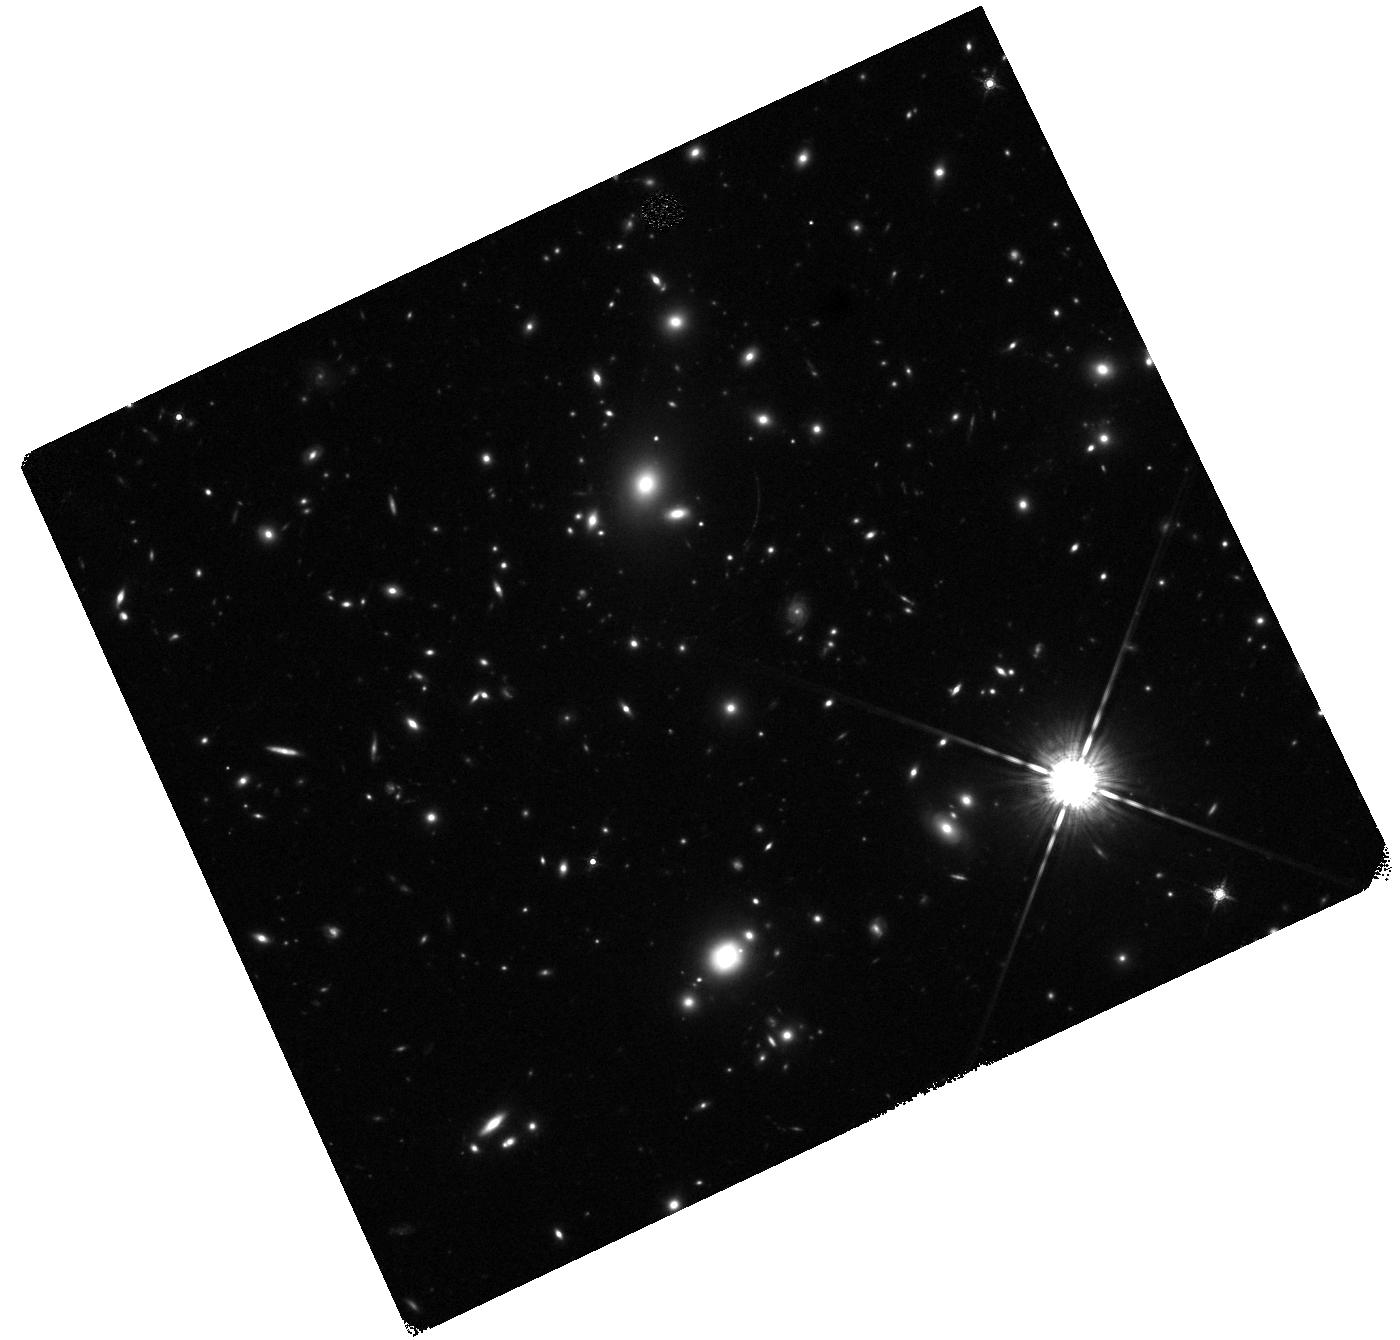
Target: LAEJ1414+5446. Instrument: WFC3/IR. Filter: F160W. Exposure: 23 min. Observation ID: hst_13762_a1_wfc3_ir_f160w_icmqa1

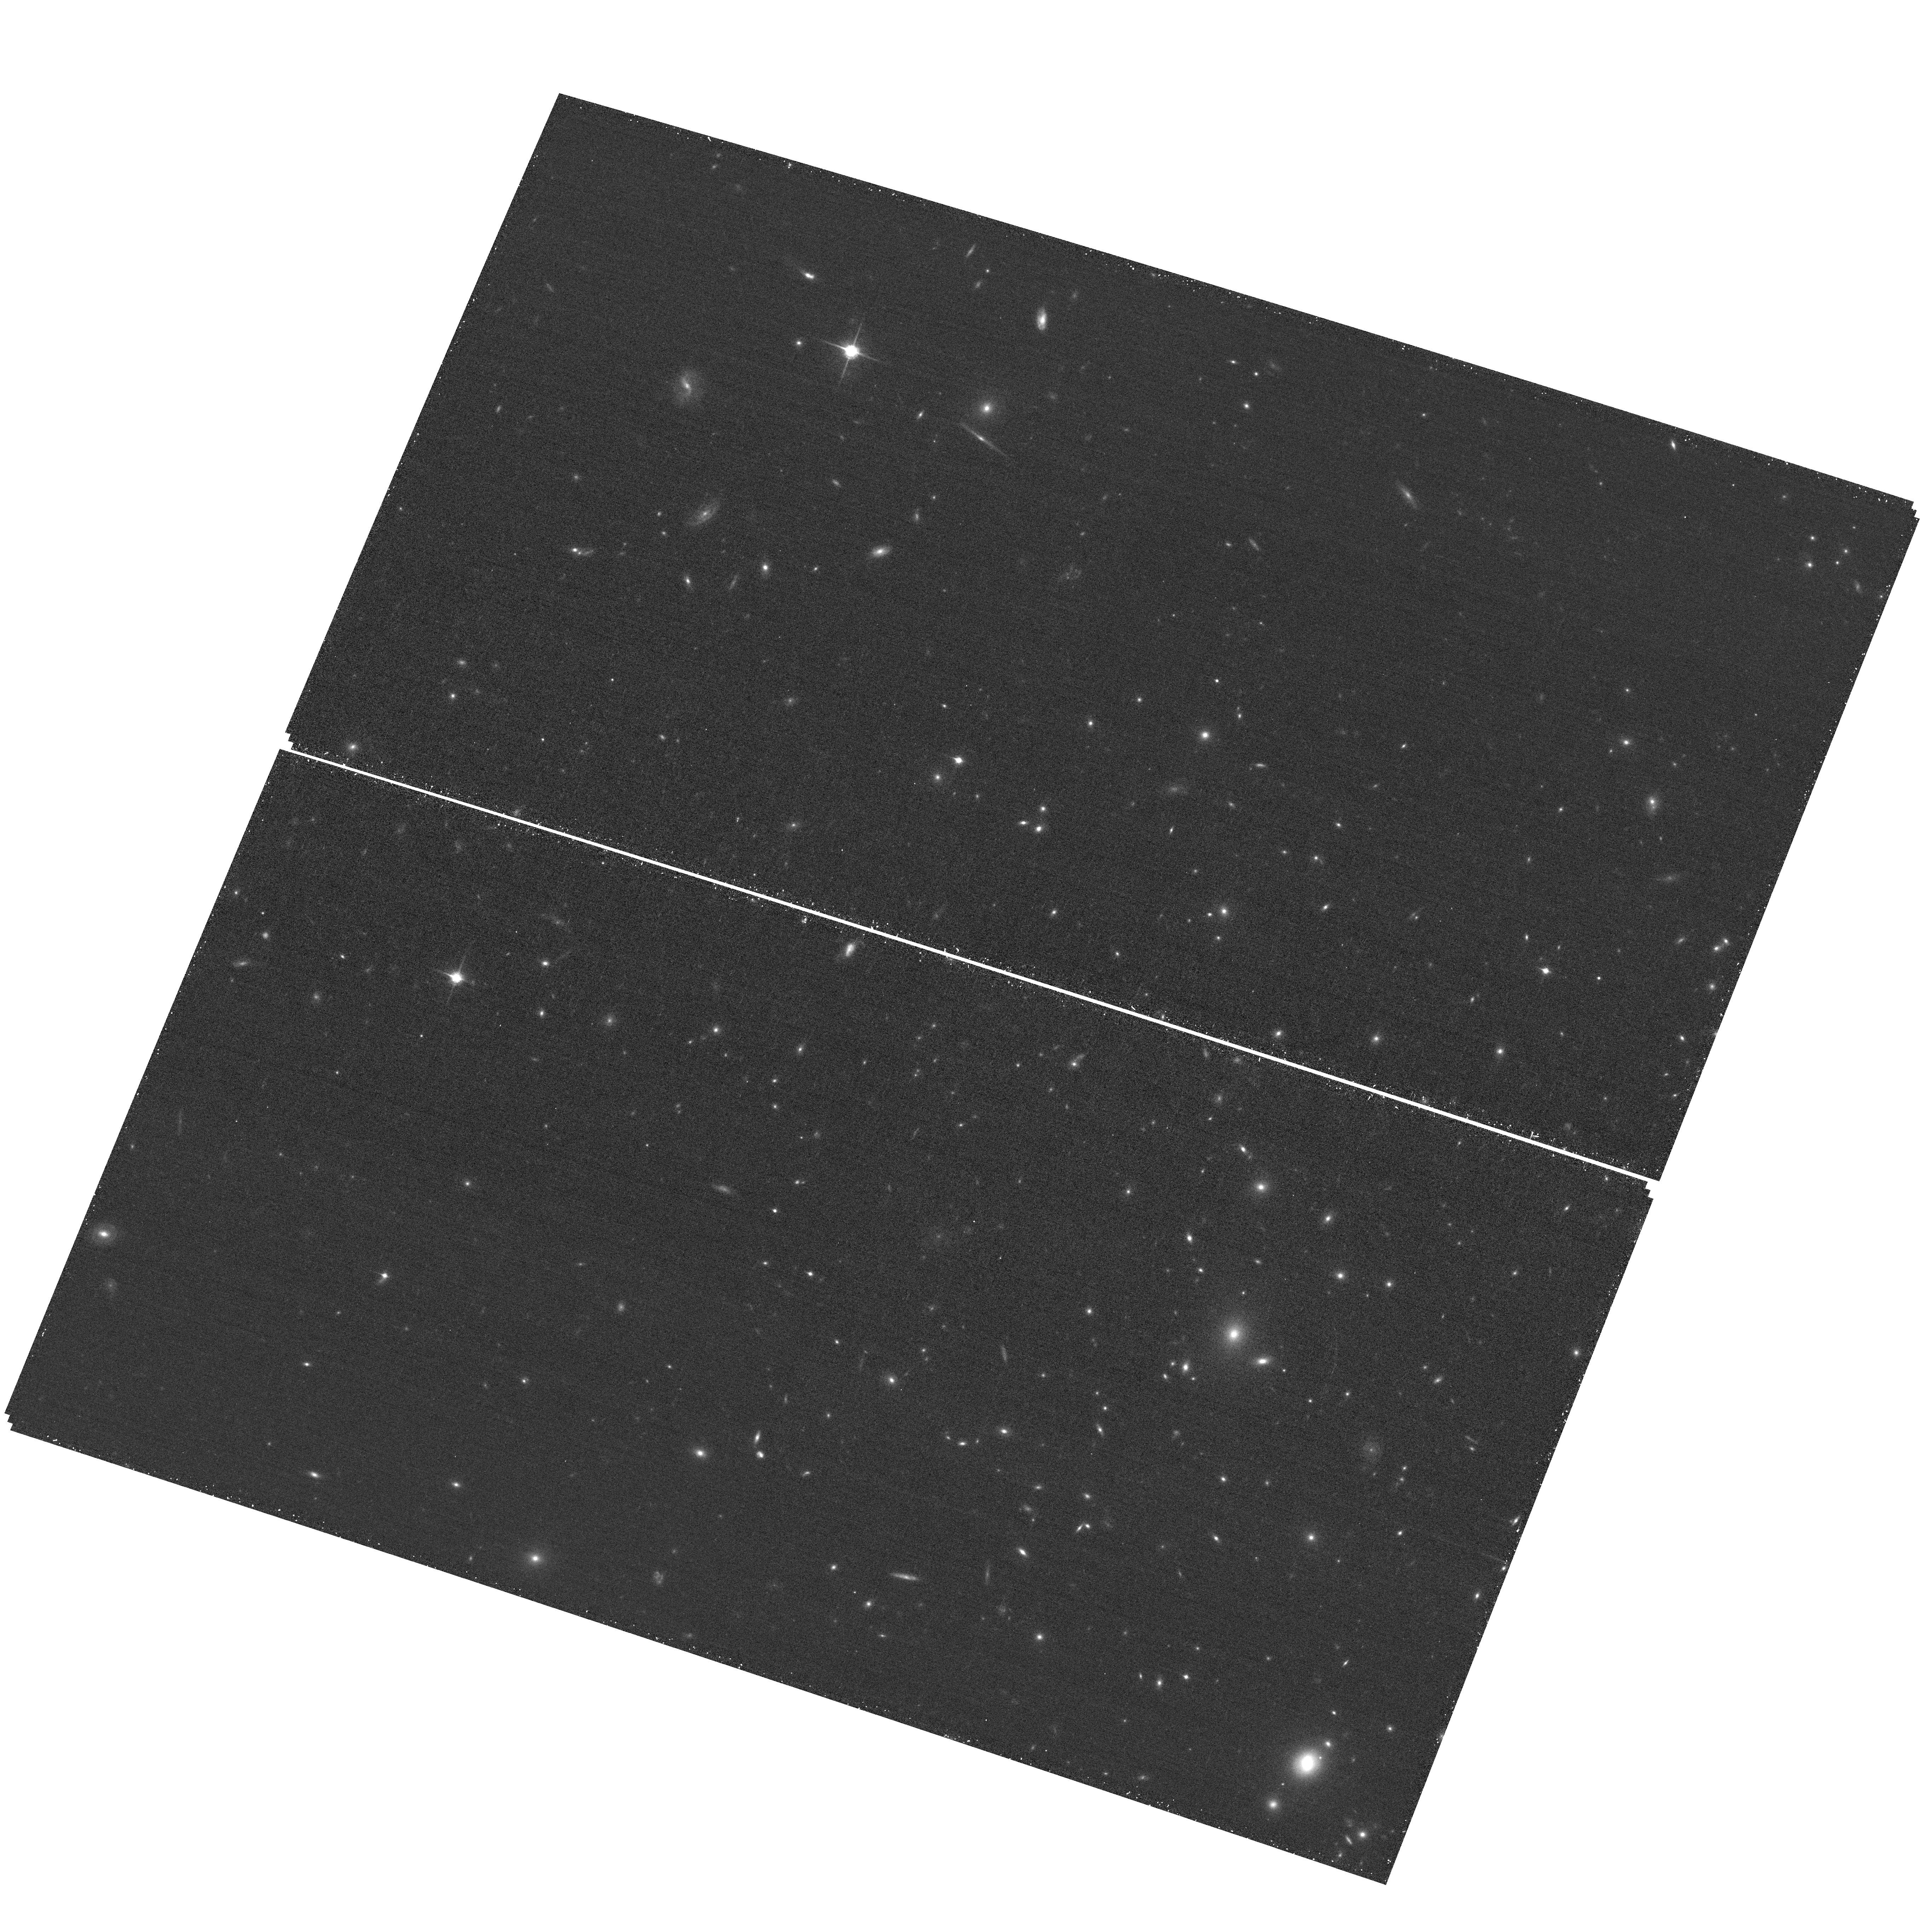
Target: LAEJ1414+5446. Instrument: ACS/WFC. Filter: F850LP. Exposure: 17 min. Observation ID: hst_13762_01_acs_wfc_f850lp_jcmq01

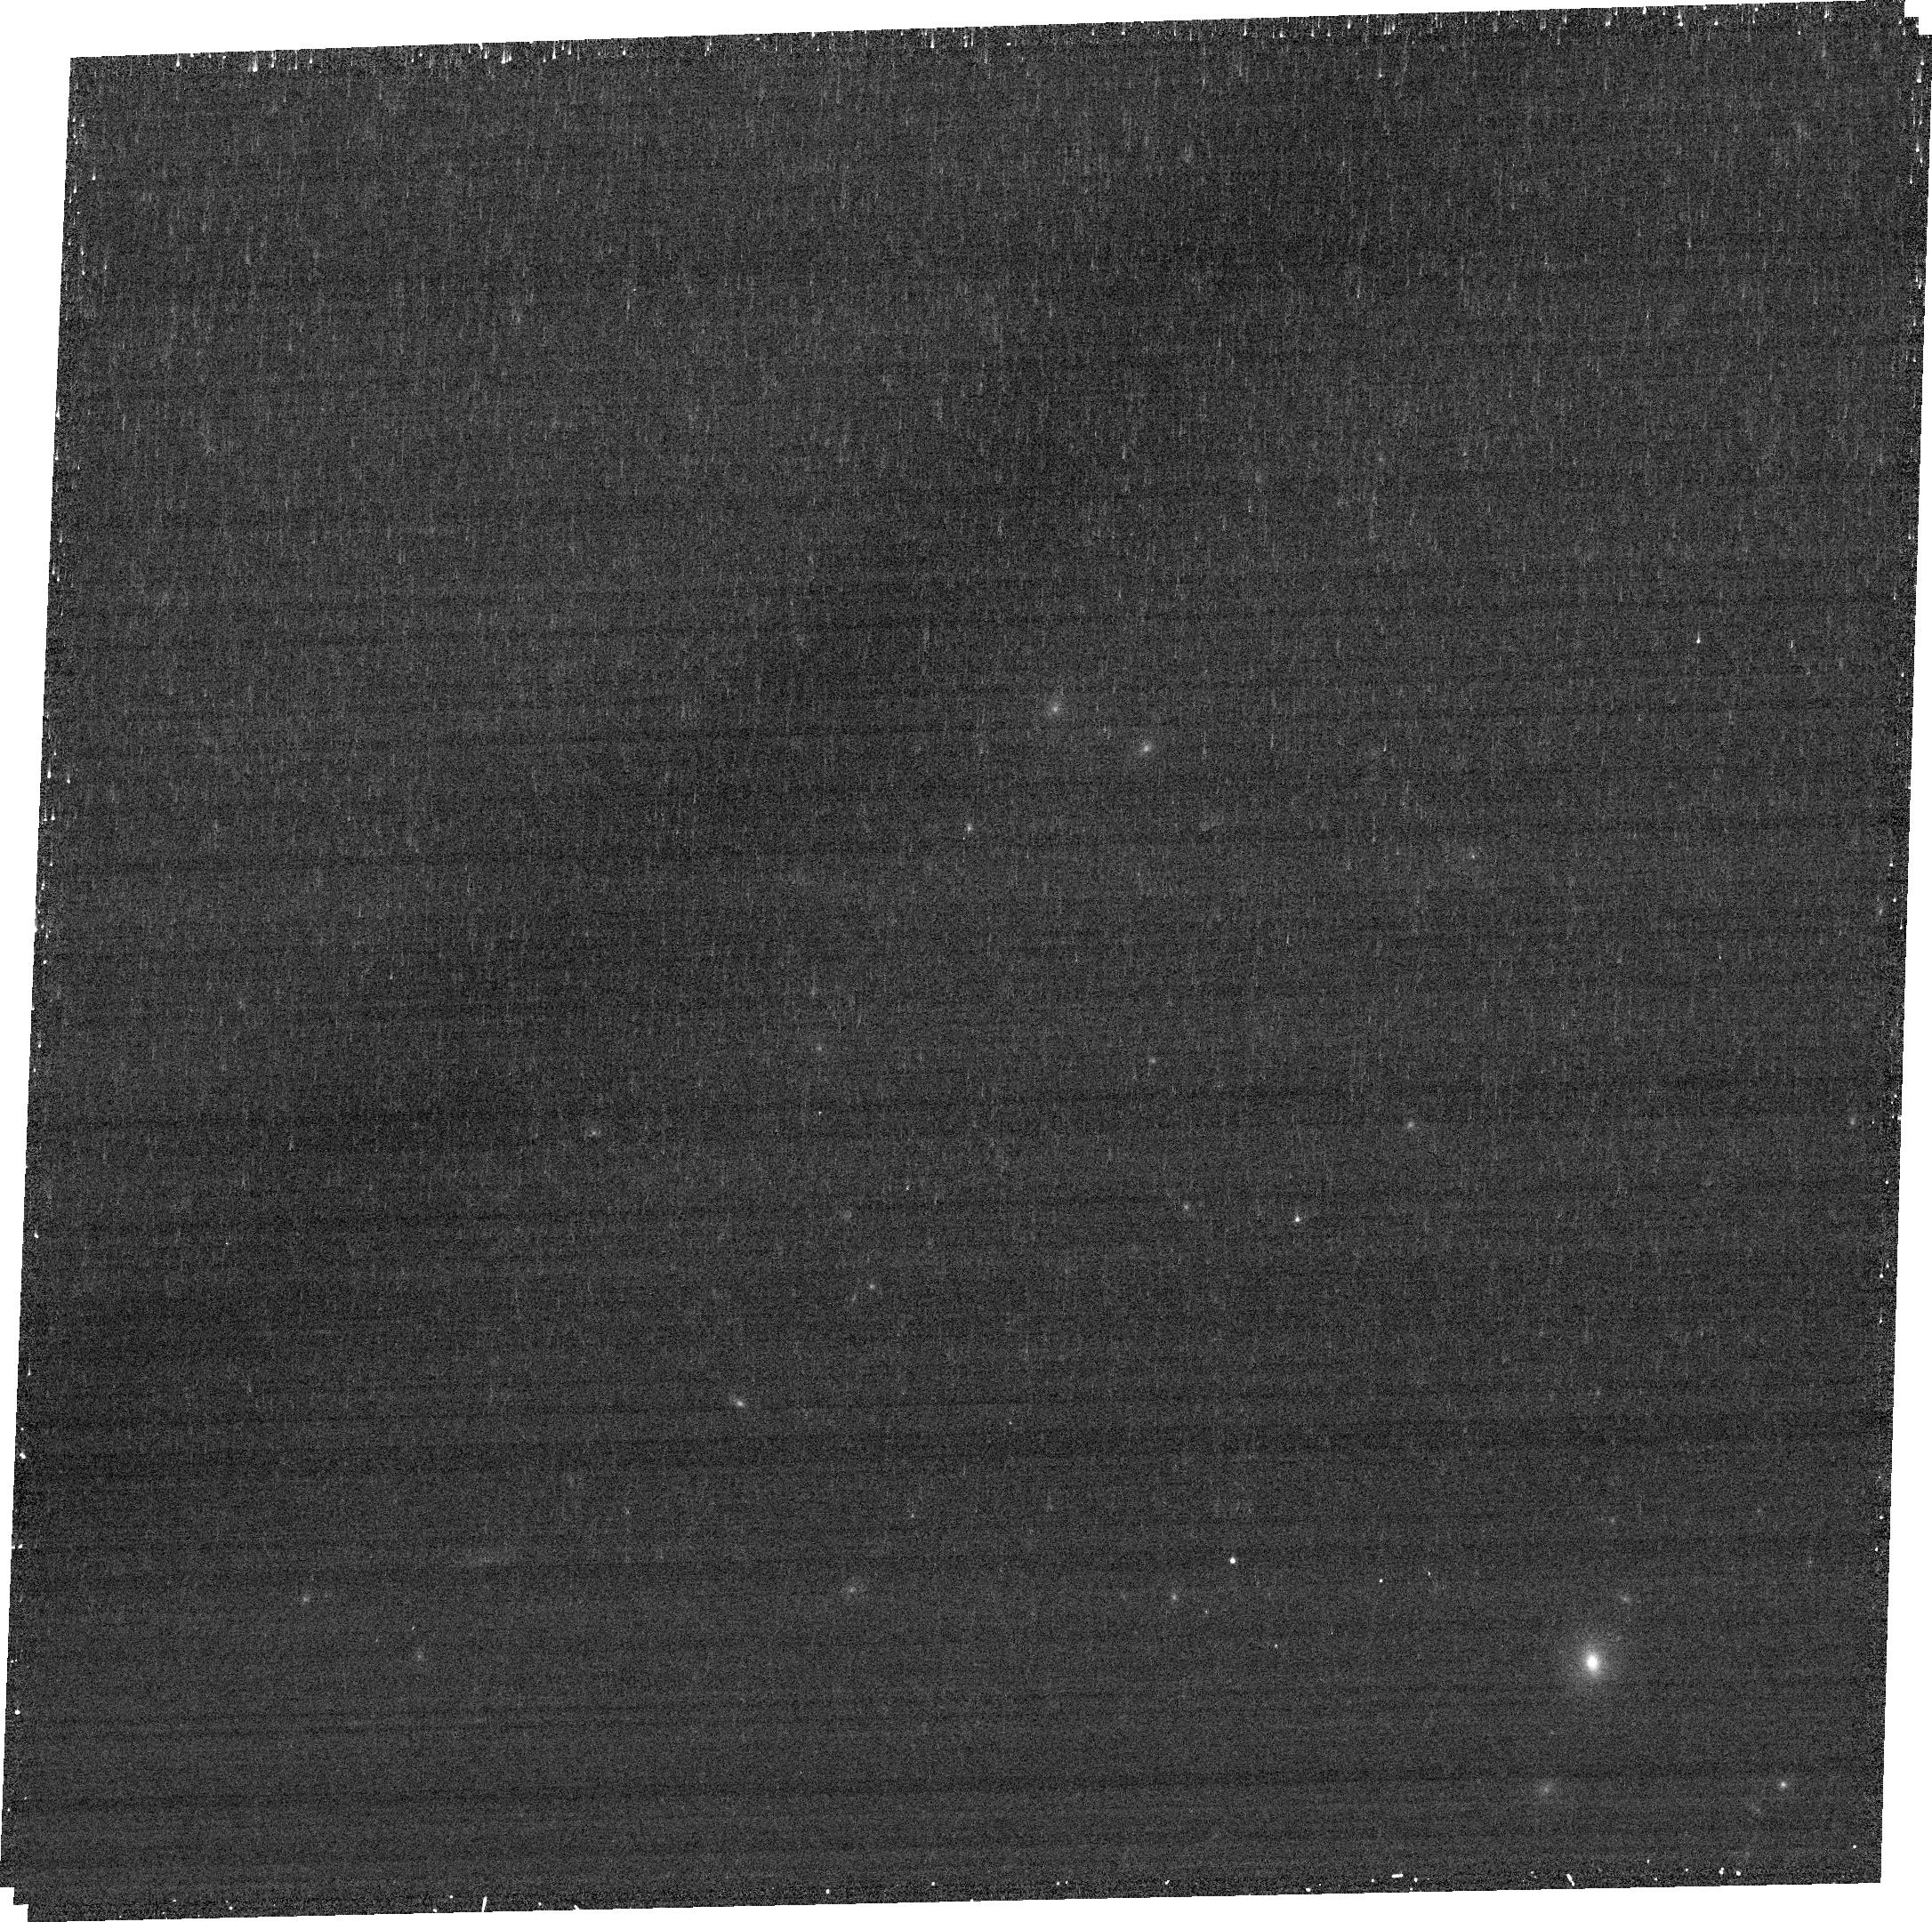
Target: LAEJ1414+5446. Instrument: ACS/WFC. Filter: FR782N. Exposure: 14 min. Observation ID: jcmq01010

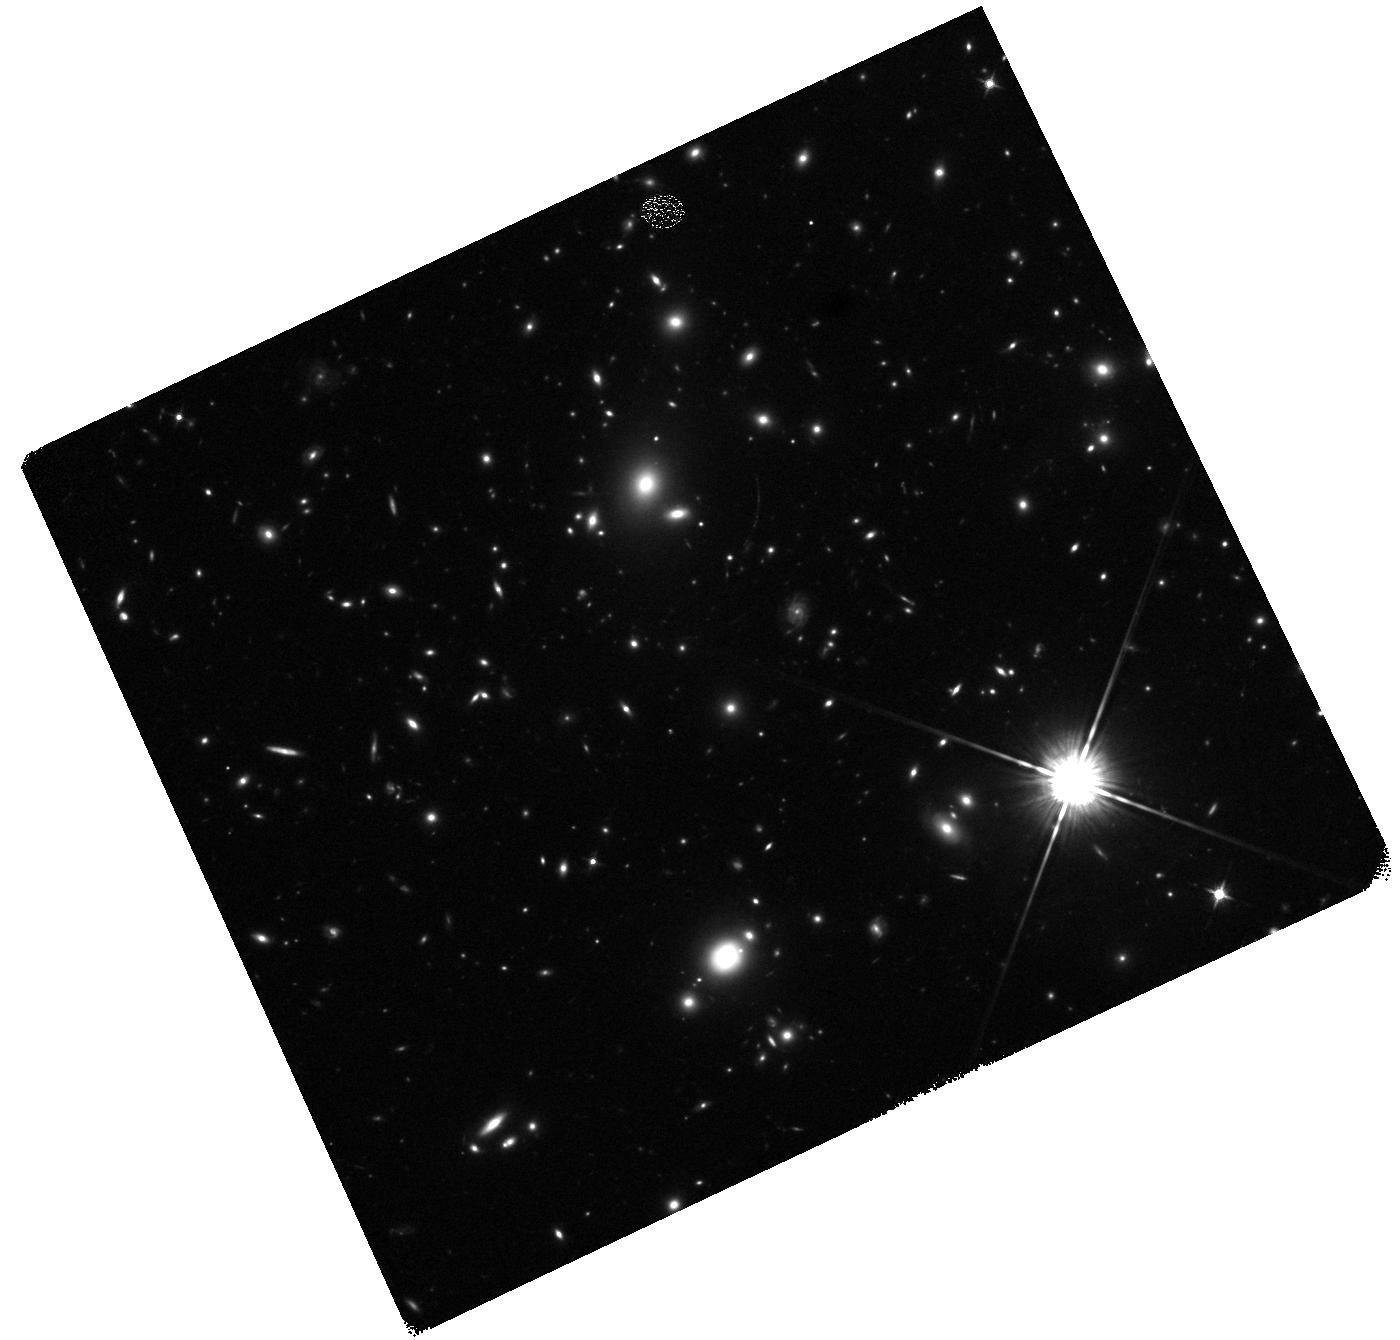
Target: LAEJ1414+5446. Instrument: WFC3/IR. Filter: F125W. Exposure: 23 min. Observation ID: hst_13762_a1_wfc3_ir_f125w_icmqa1

A powerful starburst at z=5.4 with strong Lyman alpha emission: resolved SED with HST (PI: McGreer, Ian)

We serendipitously discovered the brightest galaxy known at z>5 as part of a faint quasar survey. LAEJ1414+5446 has extremely strong Lyman alpha emission and a bright stellar continuum, consistent with an unobscured star formation rate of ~300 Msun/yr. This object is uniquely suited for detailed studies of a powerful starburst galaxy near the epoch of reionization. Archival HST snapshot imaging in a single band (blueward of Lyman alpha) shows that the galaxy resolves into multiple emission components on 0.4'' scales. We propose multi-band imaging with ACS/WFC and WFC3/IR in order to fill out the spectral energy distribution (SED) at rest-frame UV wavelengths, while resolving the individual emission clumps. Combined with Spitzer observations, the UV SED will constrain the star formation activity, stellar population age, and dust extinction in an extremely luminous starburst at z>5. We will map the Lyman alpha emission in a narrow band and use SED modeling to estimate the escape fraction of ionizing photons. Constraints on the star formation activity and history of a potentially massive galaxy at z>5 will impact models of galaxy formation during the reionization epoch and provide clues to the star formation activity at higher redshift that is thought to drive reionization.